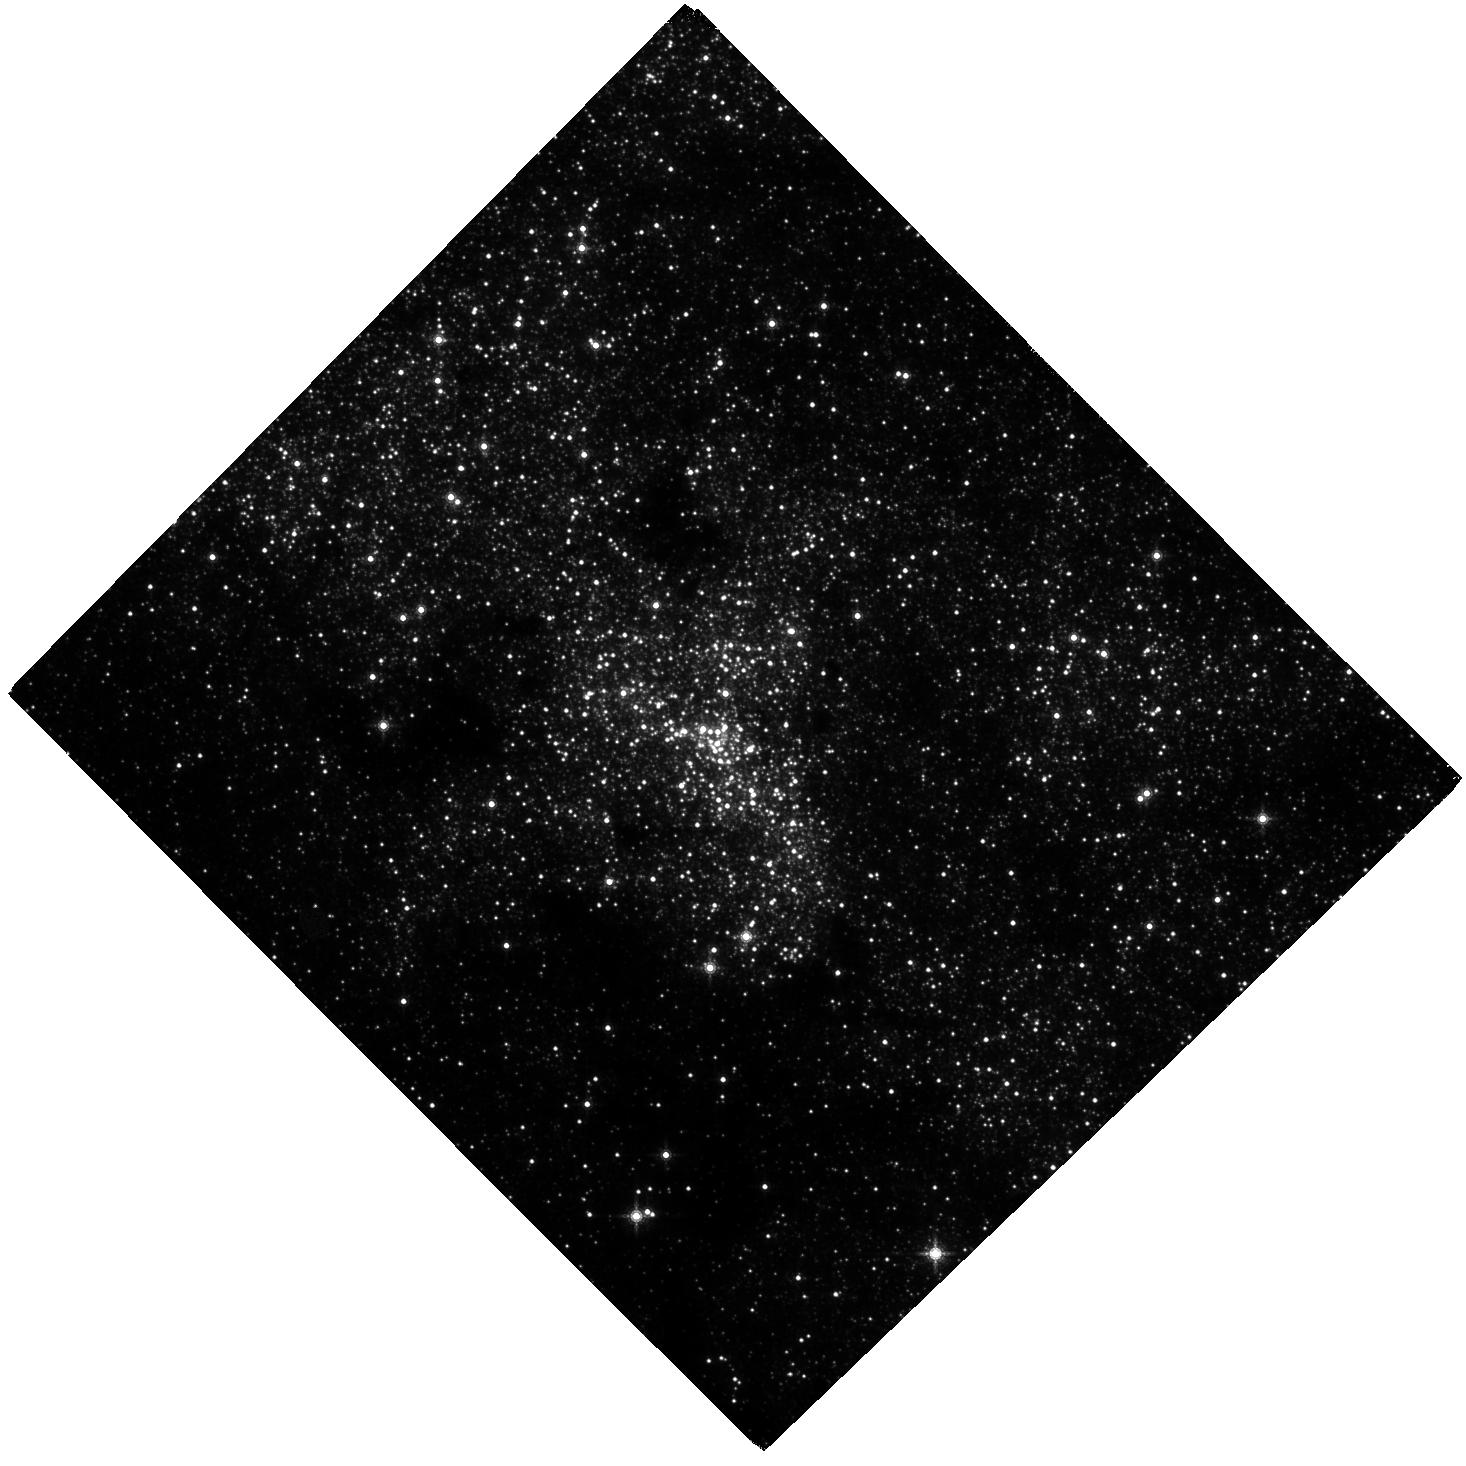
Target: SGRA
Instrument: WFC3/IR
Filter: F153M
Exposure: 2 h
Observation ID: hst_12667_03_wfc3_ir_f153m_ibtb03

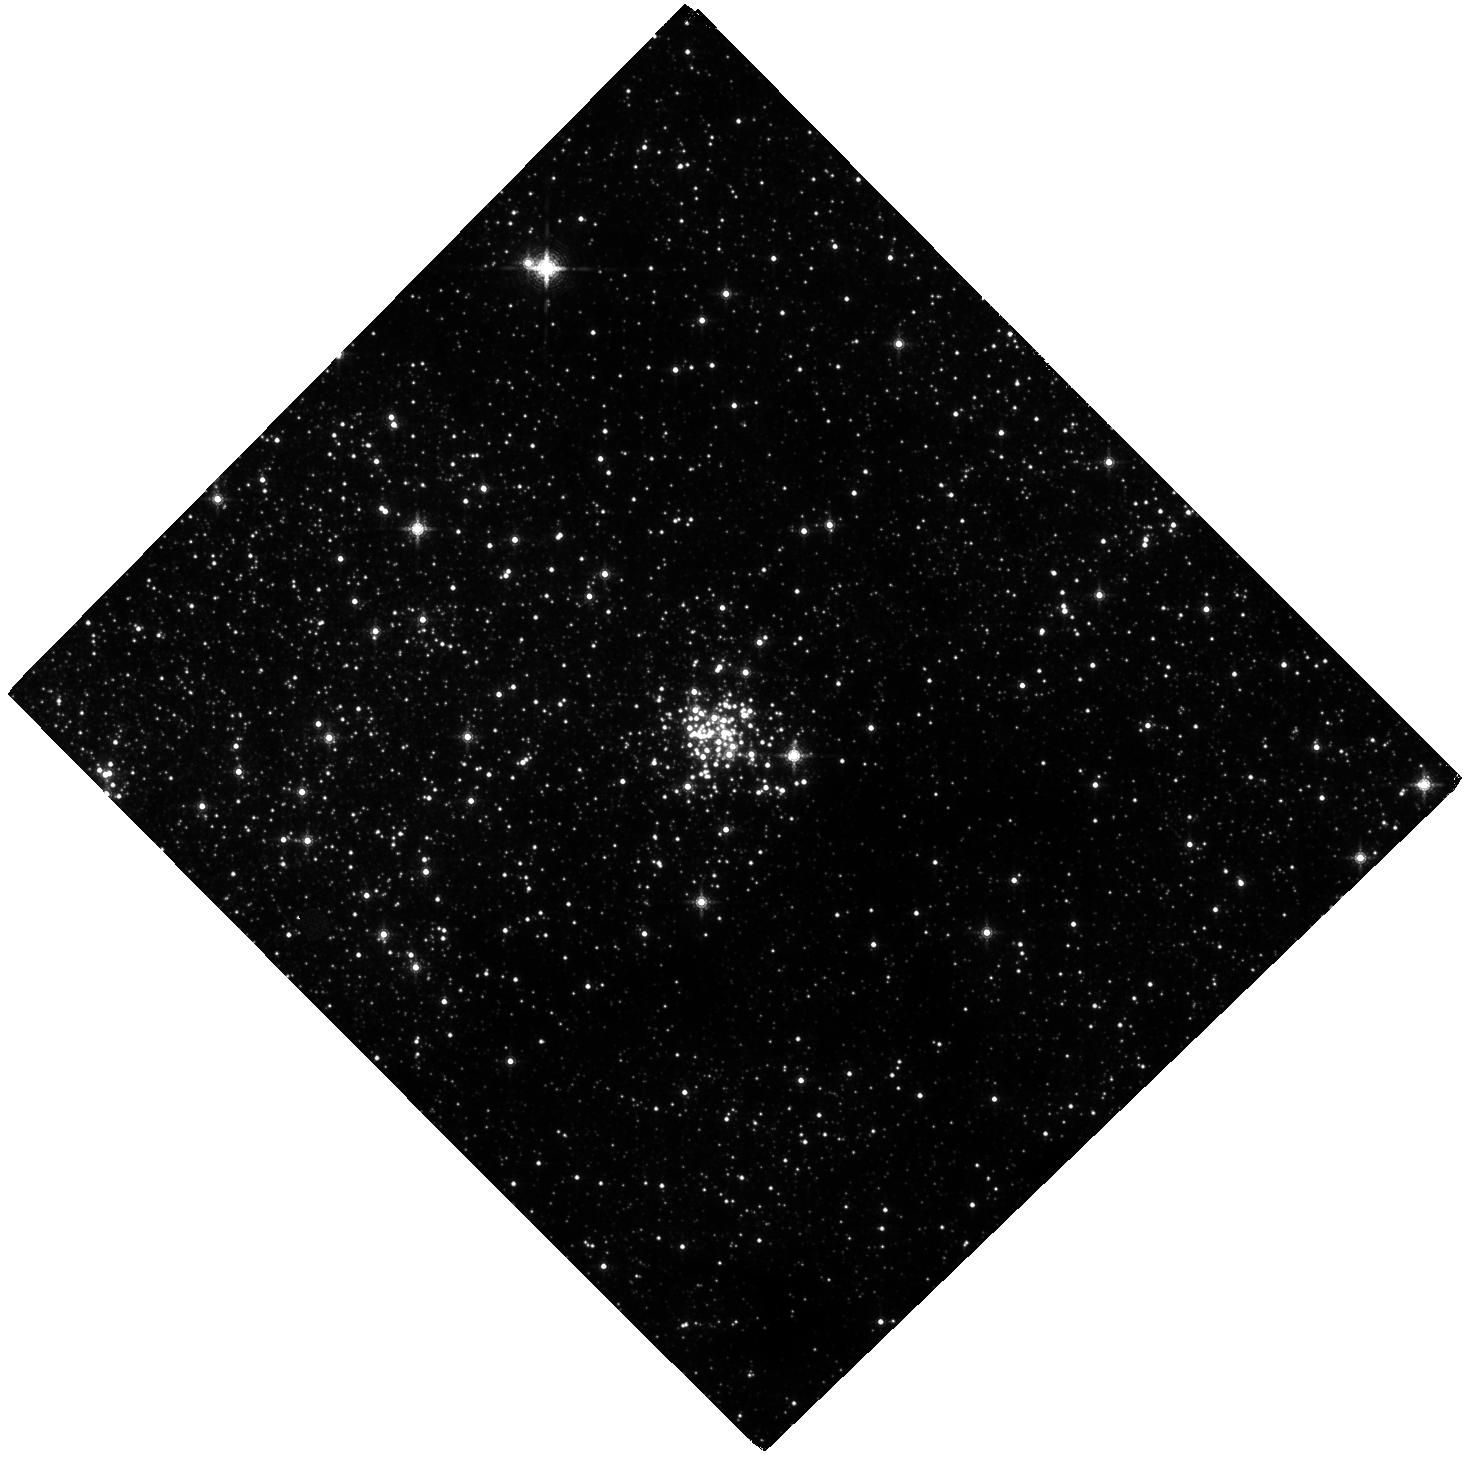
Target: ARCHES
Instrument: WFC3/IR
Filter: F153M
Exposure: 2 h
Observation ID: hst_12667_01_wfc3_ir_f153m_ibtb01

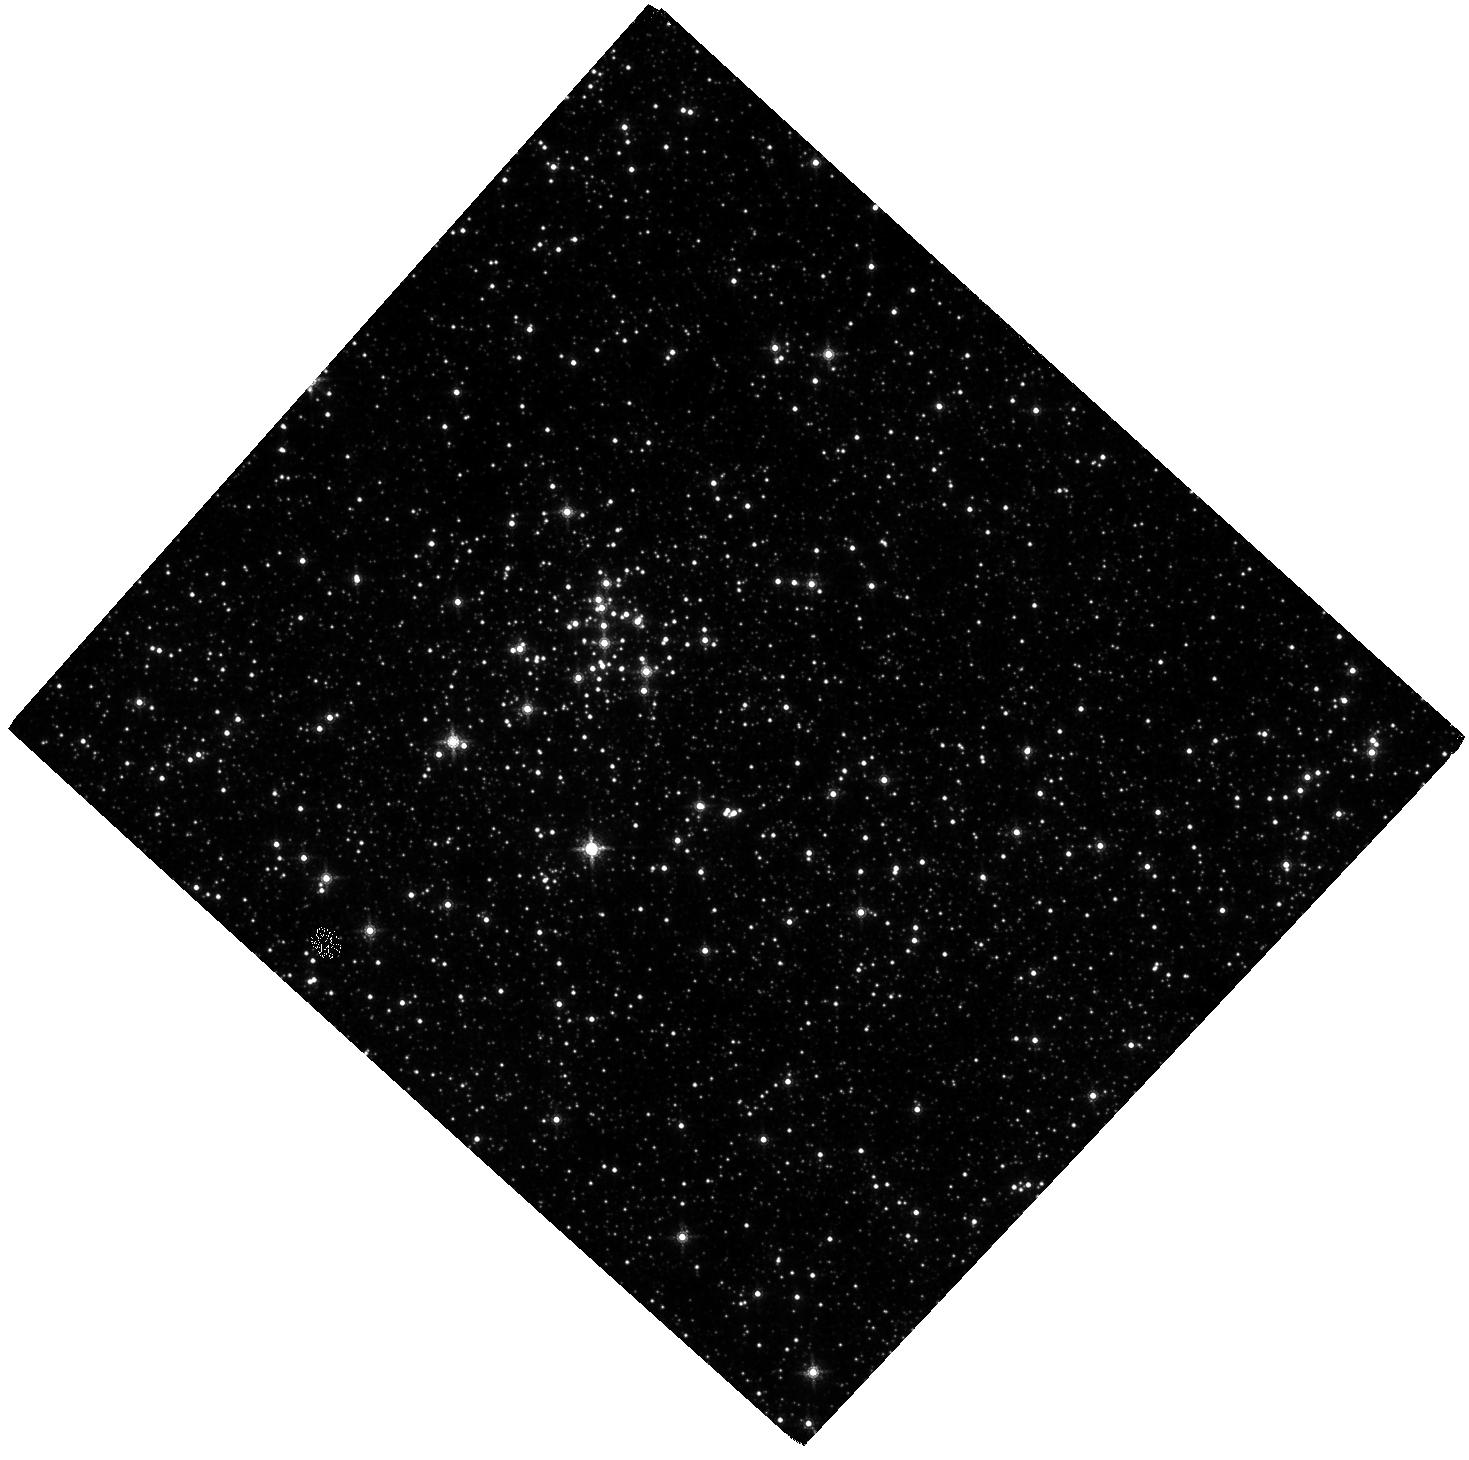
Target: QUINTUPLET
Instrument: WFC3/IR
Filter: F153M
Exposure: 2 h
Observation ID: hst_12667_02_wfc3_ir_f153m_ibtb02

Kinematic Reconstruction of the Origin and IMF of the Massive Young Clusters at the Galactic Center (PI: Ghez, Andrea M.)

We propose to exploit the wide field capabilities of Wide Field Camera 3 to study star formation at the Galactic center. By studying young stars located in the most physically extreme region of our Galaxy, we can test star formation theories, which suggest that such environments should favor high mass stars and, in extreme cases, should suppress star formation entirely. Specifically, we will measure the proper motions and photometry of stars over the full extent of the three massive young clusters that have been identified at the Galactic Center (Arches, Quintuplet, and the Young Nuclear Star Cluster). These observations are a factor of ∼2000 more efficient than what can be done with ground-based adaptive optics. Our goals are two-fold. First, we hope to establish the initial sites of star formation in order to obtain an accurate estimate of the conditions that led to the stellar populations within these clusters. Answering this question for the Young Nuclear Star Cluster is particularly important as it establishes whether or not star formation can indeed proceed within 0.1 pc of our Galaxy’s supermassive black hole. Second, we will measure the IMF in the Arches and Quintuplet, where dynamical evolution is less severe, using proper motions to determine membership and to reveal the tidal radius. Probing how the properties of the emergent stellar populations within our Galaxy may be affected by the physical environment in which they arise is an important first step to understanding how they might vary as a function of cosmic time and thereby affect our models of galaxy formation and evolution.